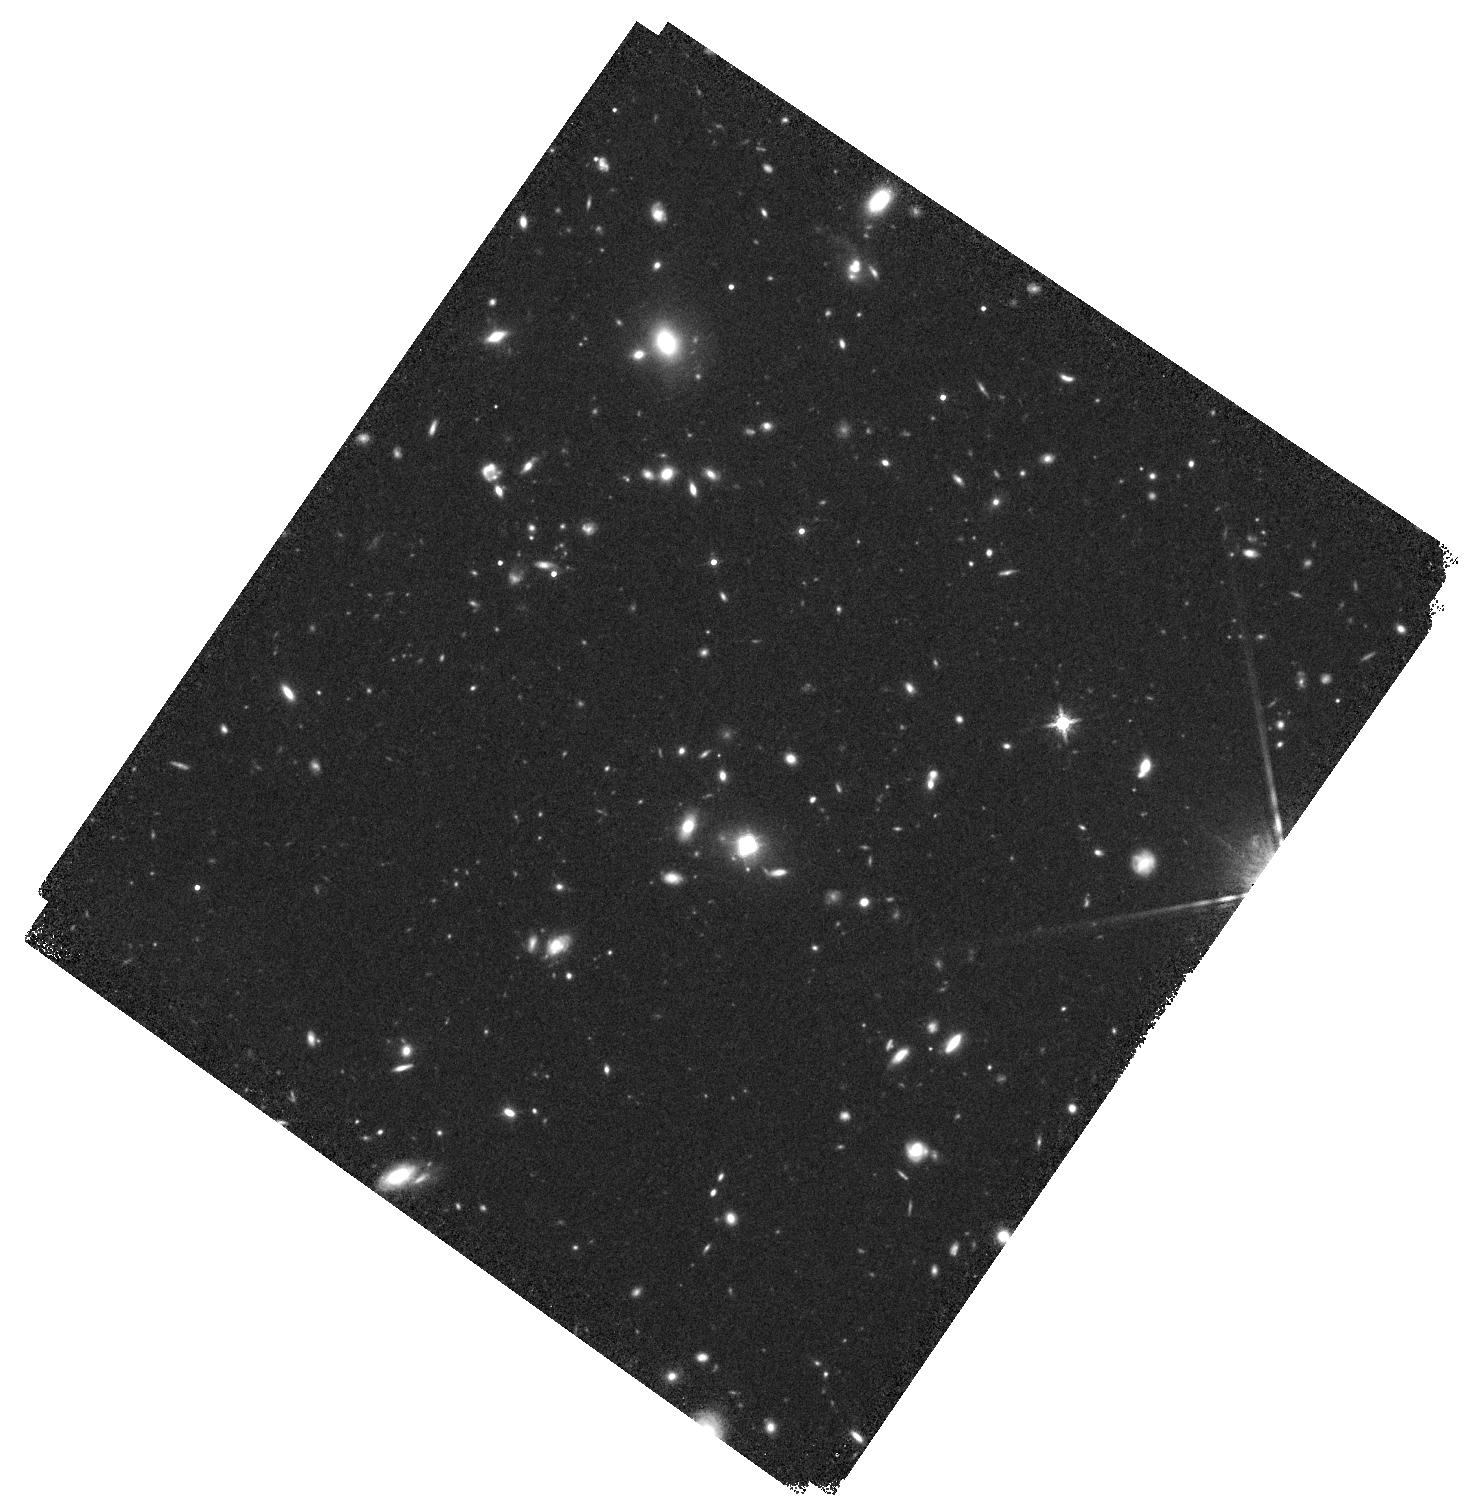
Target: WG0214-2105. Instrument: WFC3/IR. Filter: F160W. Exposure: 37 min. Observation ID: hst_15652_z3_wfc3_ir_f160w_idxoz3

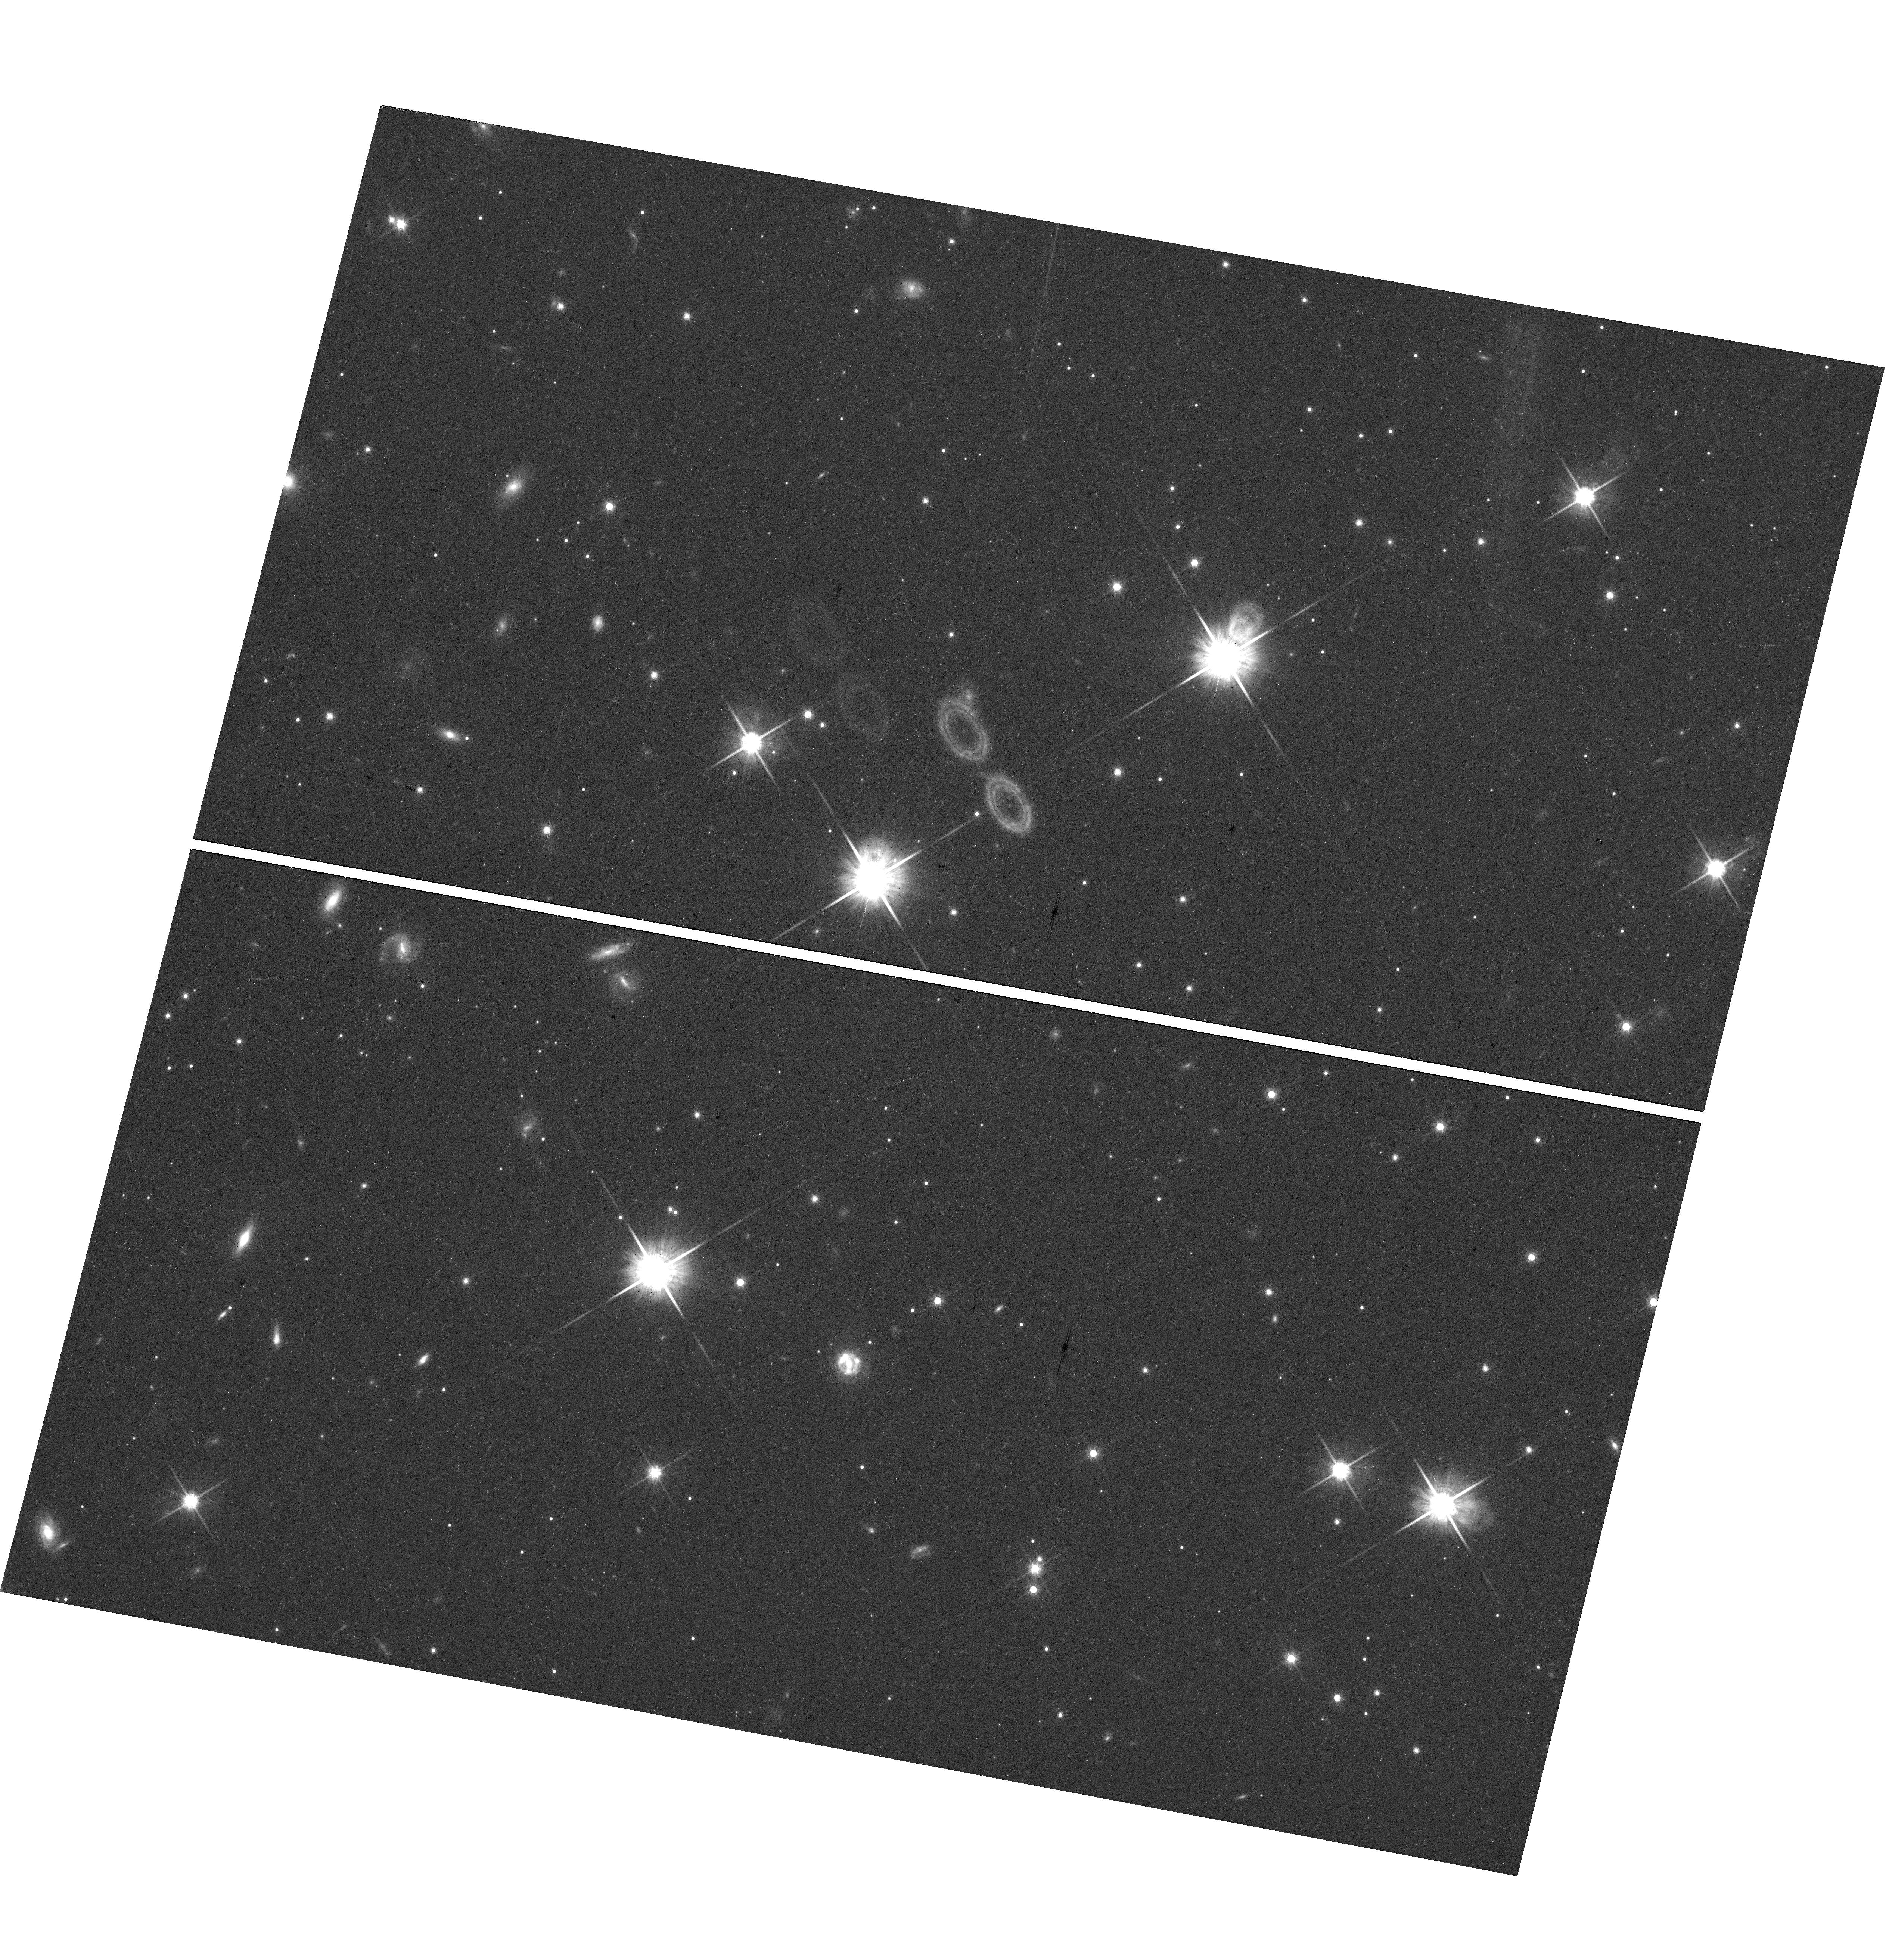
Target: J1131-4419. Instrument: WFC3/UVIS. Filter: F814W. Exposure: 24 min. Observation ID: hst_15652_10_wfc3_uvis_f814w_idxo10

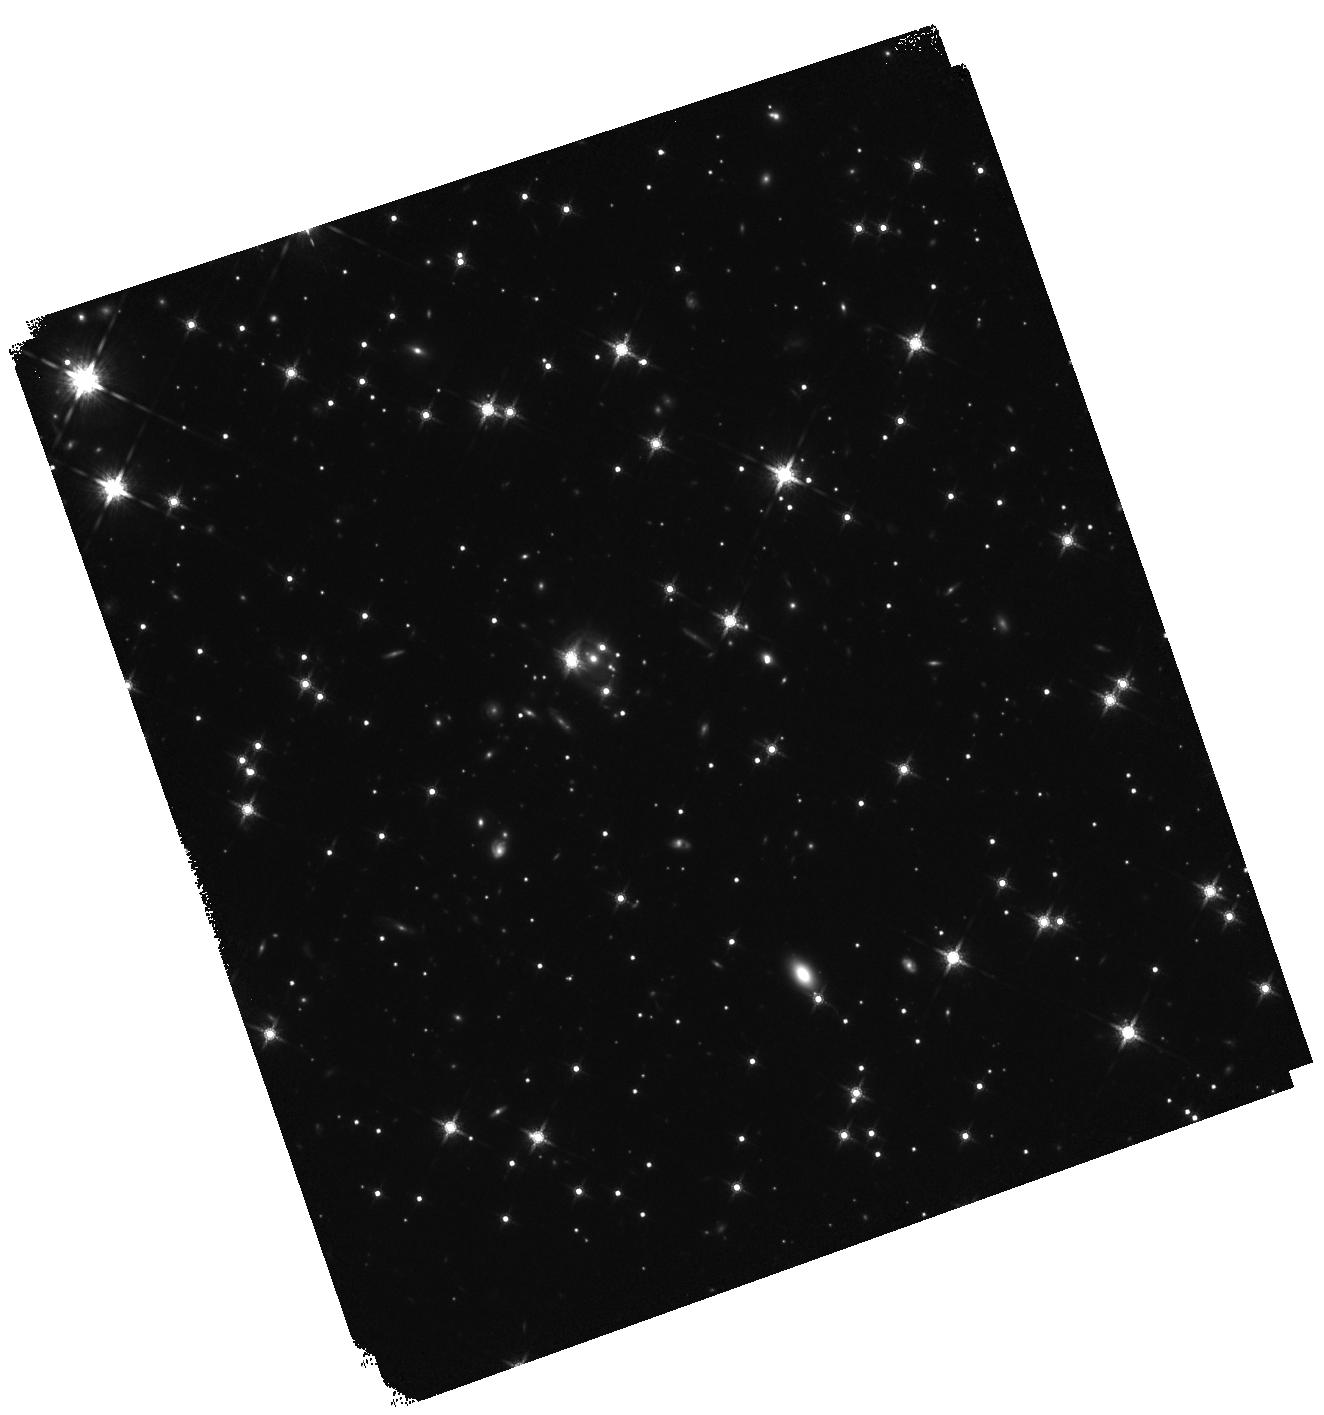
Target: J0818-2613. Instrument: WFC3/IR. Filter: F160W. Exposure: 37 min. Observation ID: hst_15652_14_wfc3_ir_f160w_idxo14

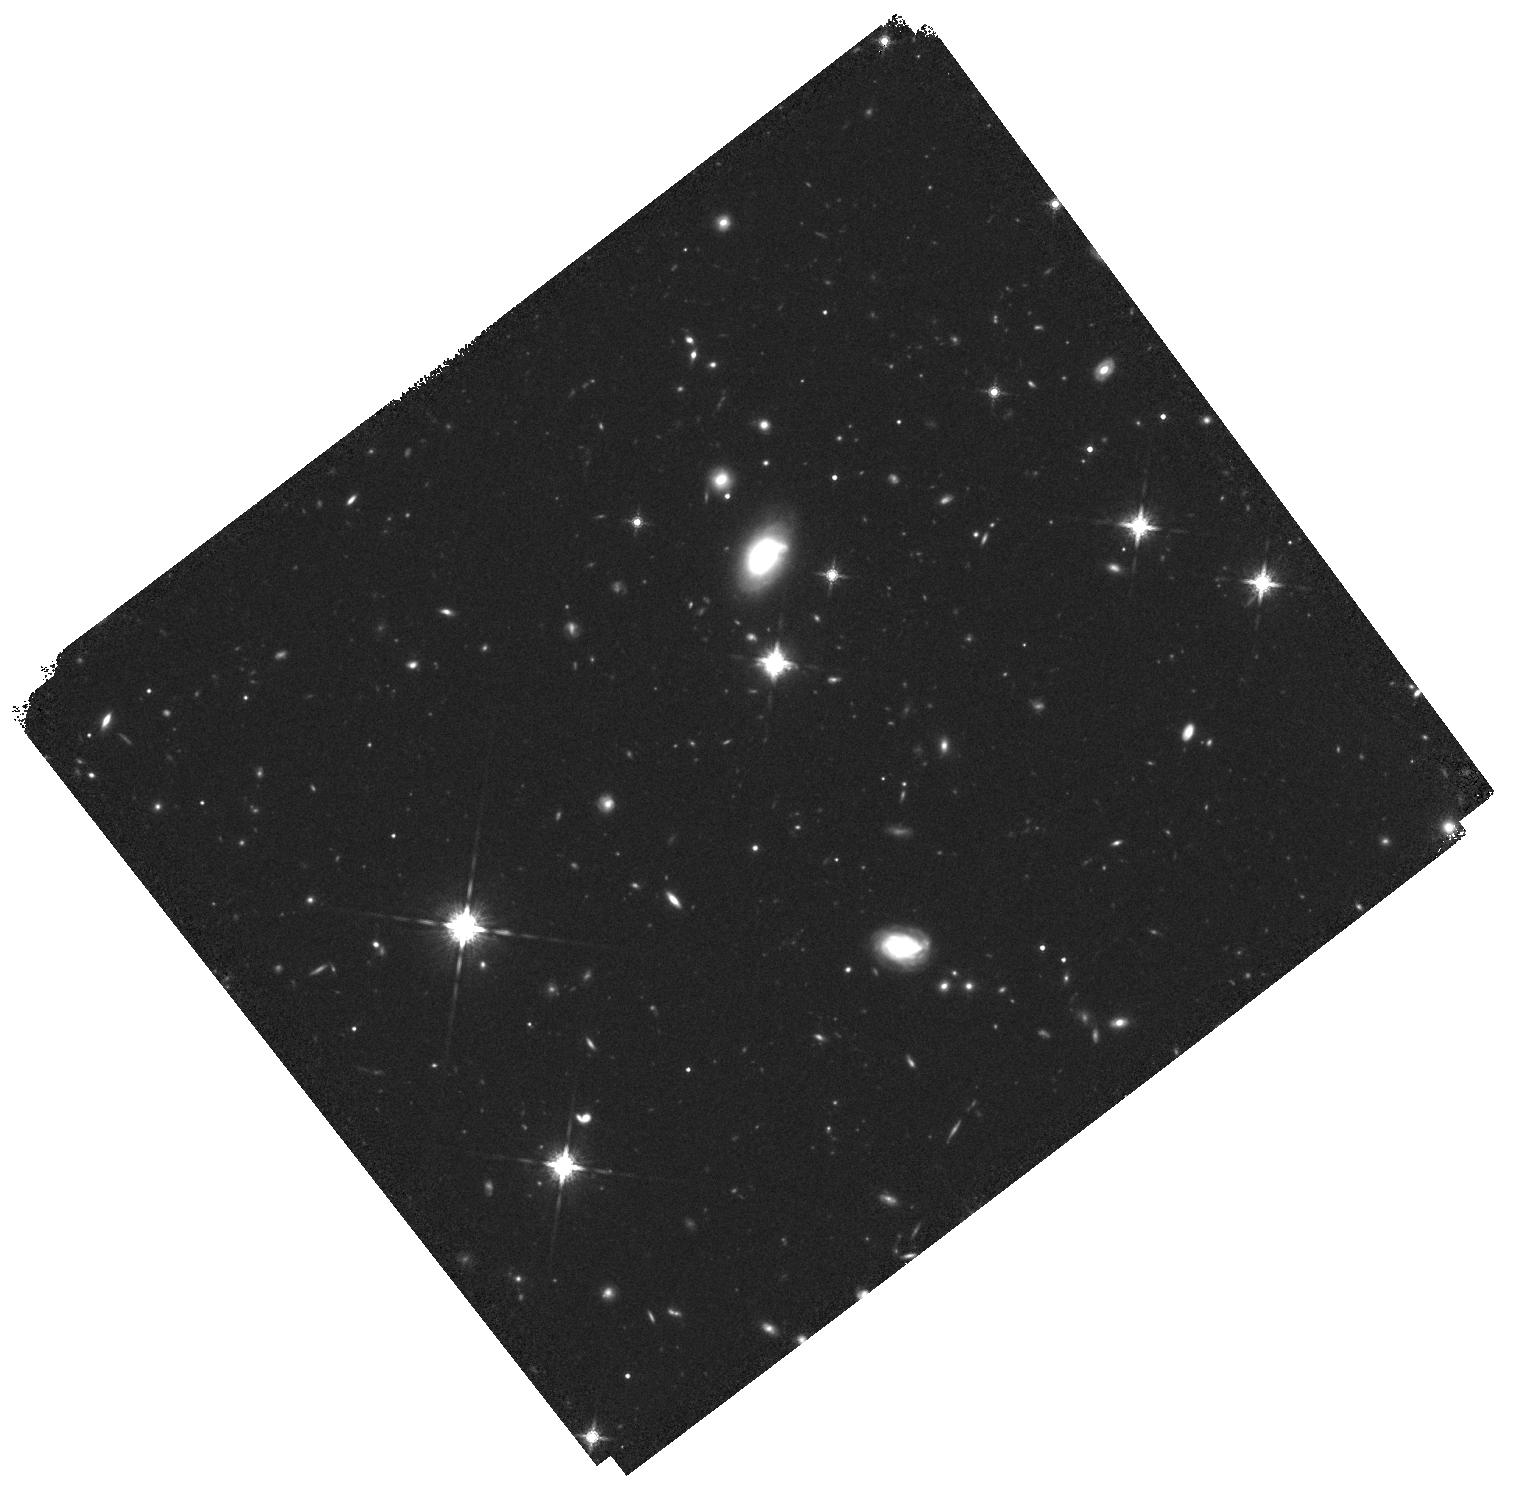
Target: F0530-3730. Instrument: WFC3/IR. Filter: F160W. Exposure: 37 min. Observation ID: hst_15652_07_wfc3_ir_f160w_idxo07

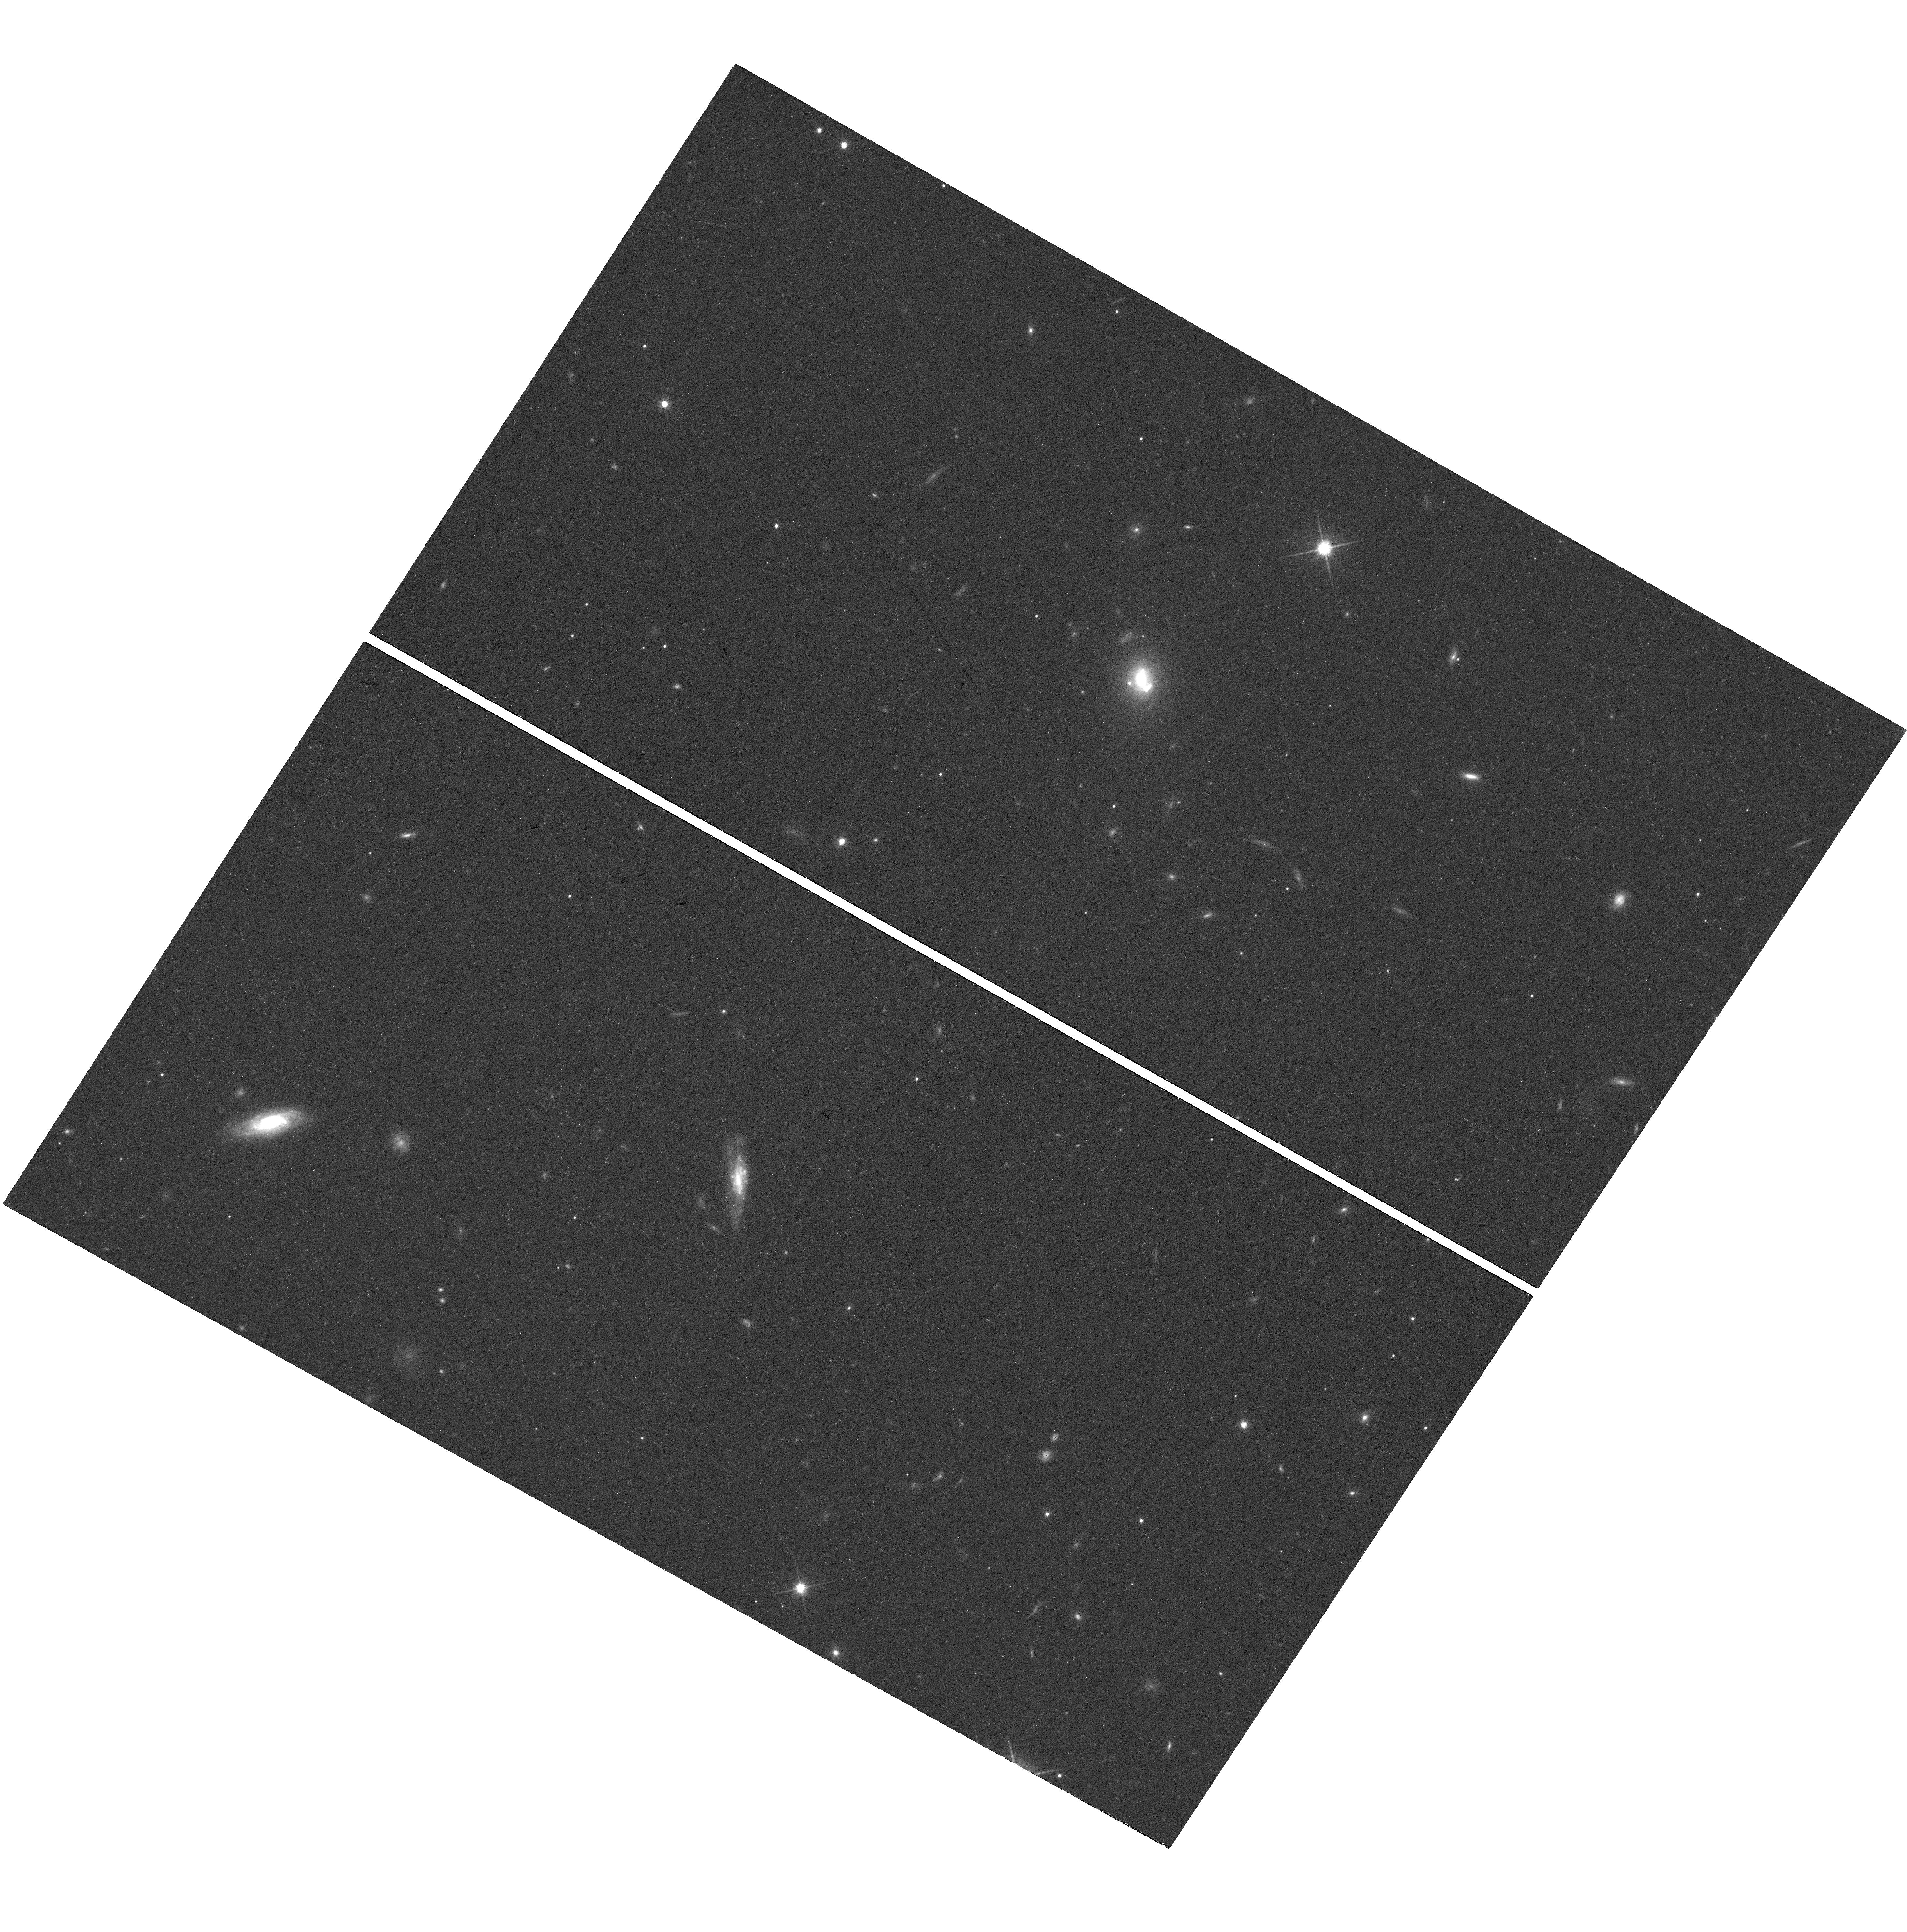
Target: WG2100-4452. Instrument: WFC3/UVIS. Filter: F814W. Exposure: 24 min. Observation ID: hst_15652_17_wfc3_uvis_f814w_idxo17

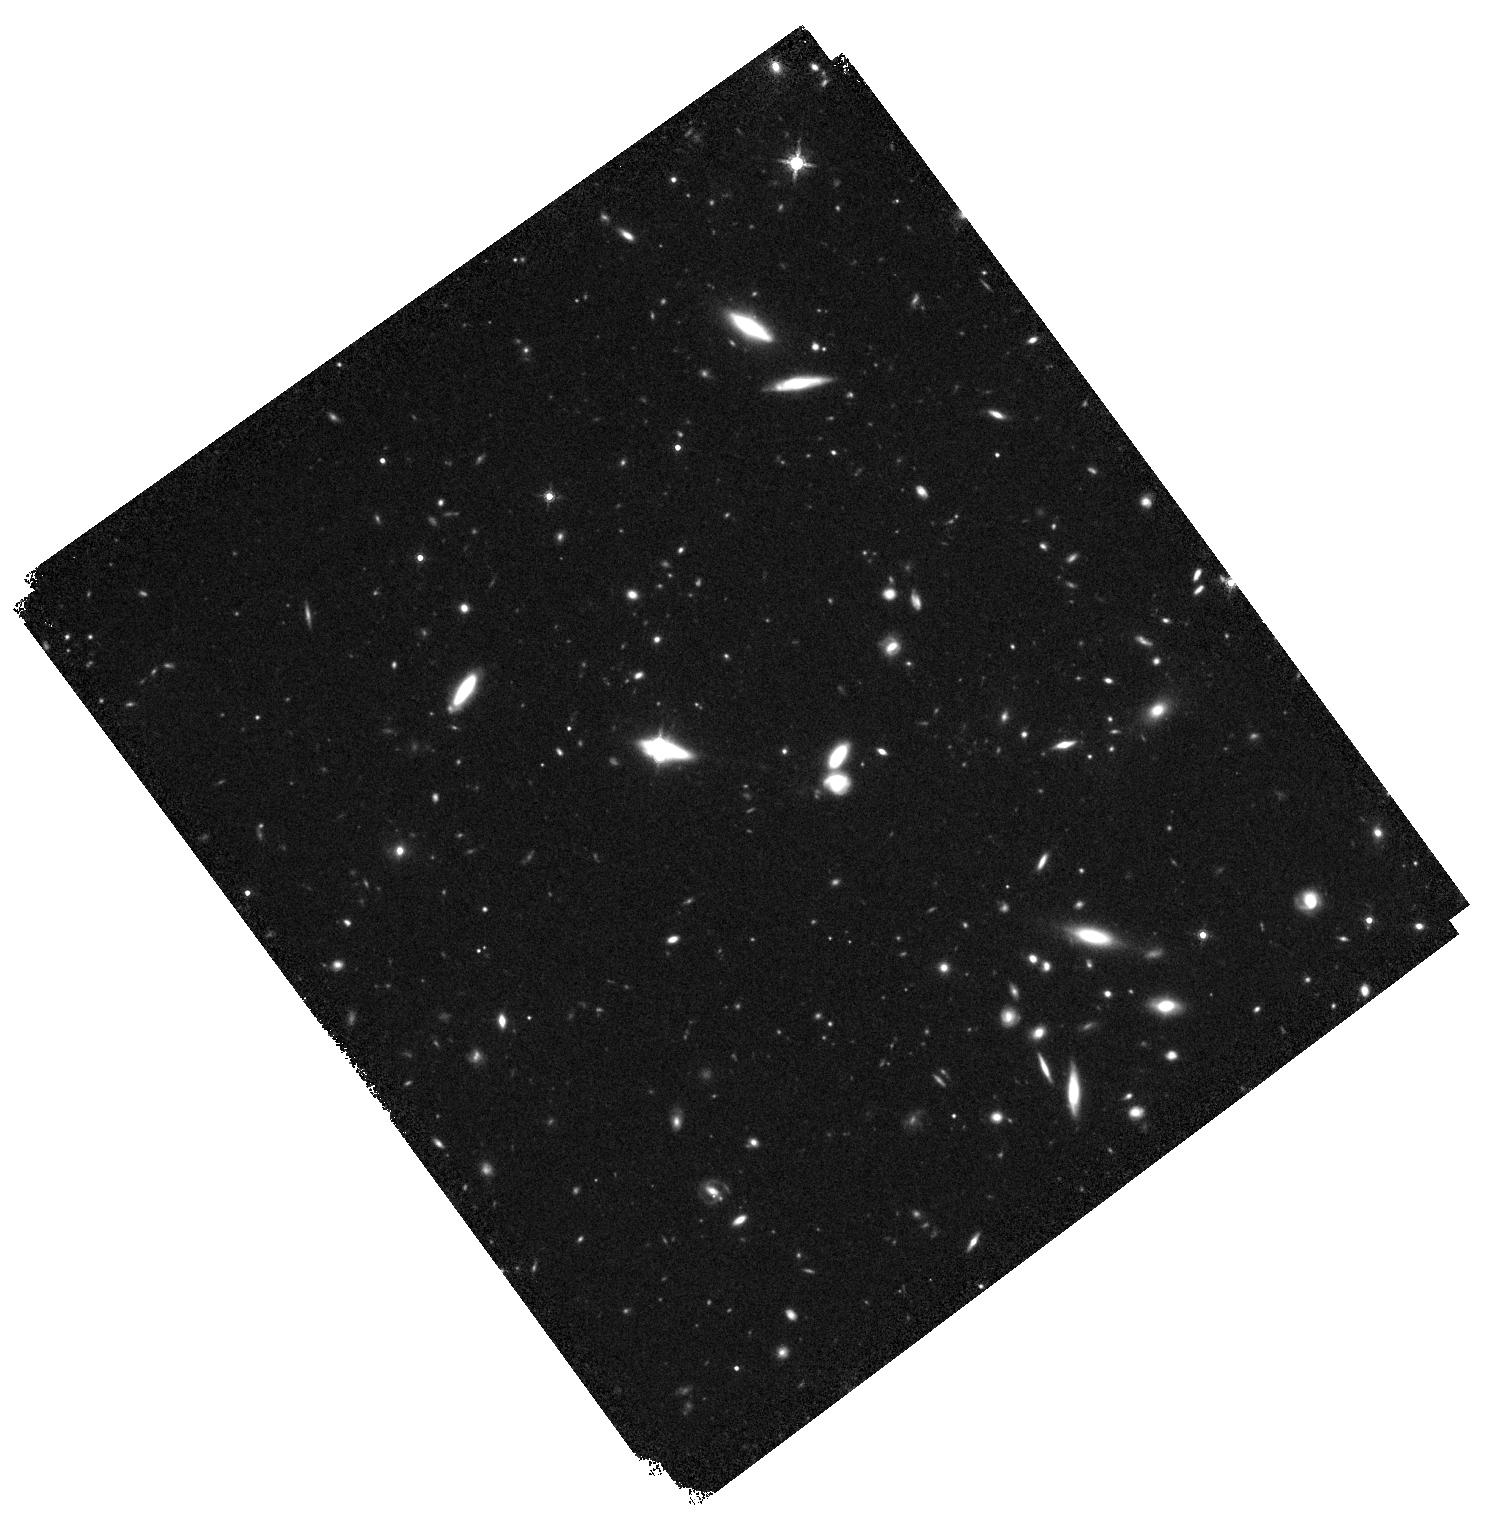
Target: PSJ0030-1525. Instrument: WFC3/IR. Filter: F160W. Exposure: 37 min. Observation ID: hst_15652_01_wfc3_ir_f160w_idxo01

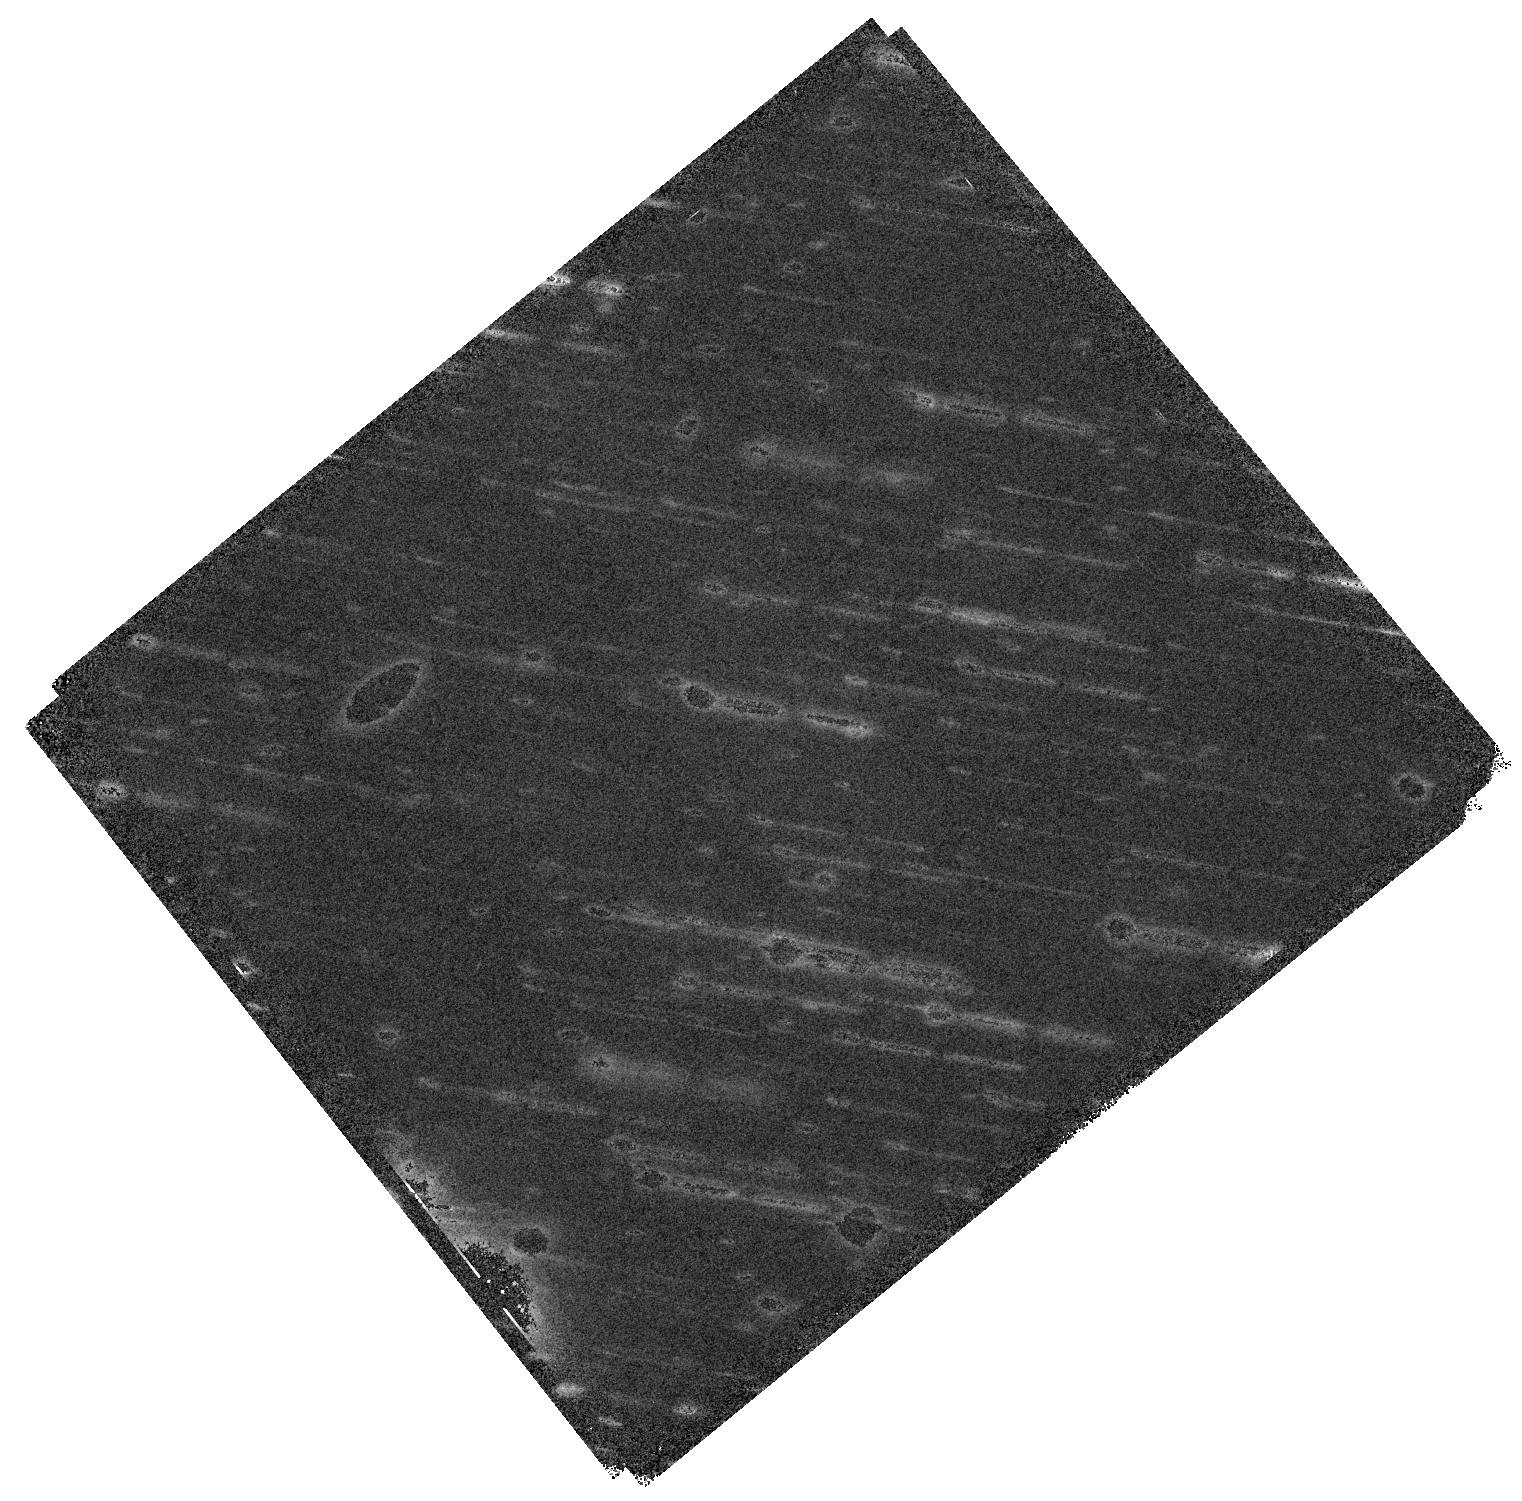
Target: J0053-2012. Instrument: WFC3/IR. Filter: F160W. Exposure: 37 min. Observation ID: hst_15652_02_wfc3_ir_f160w_idxo02

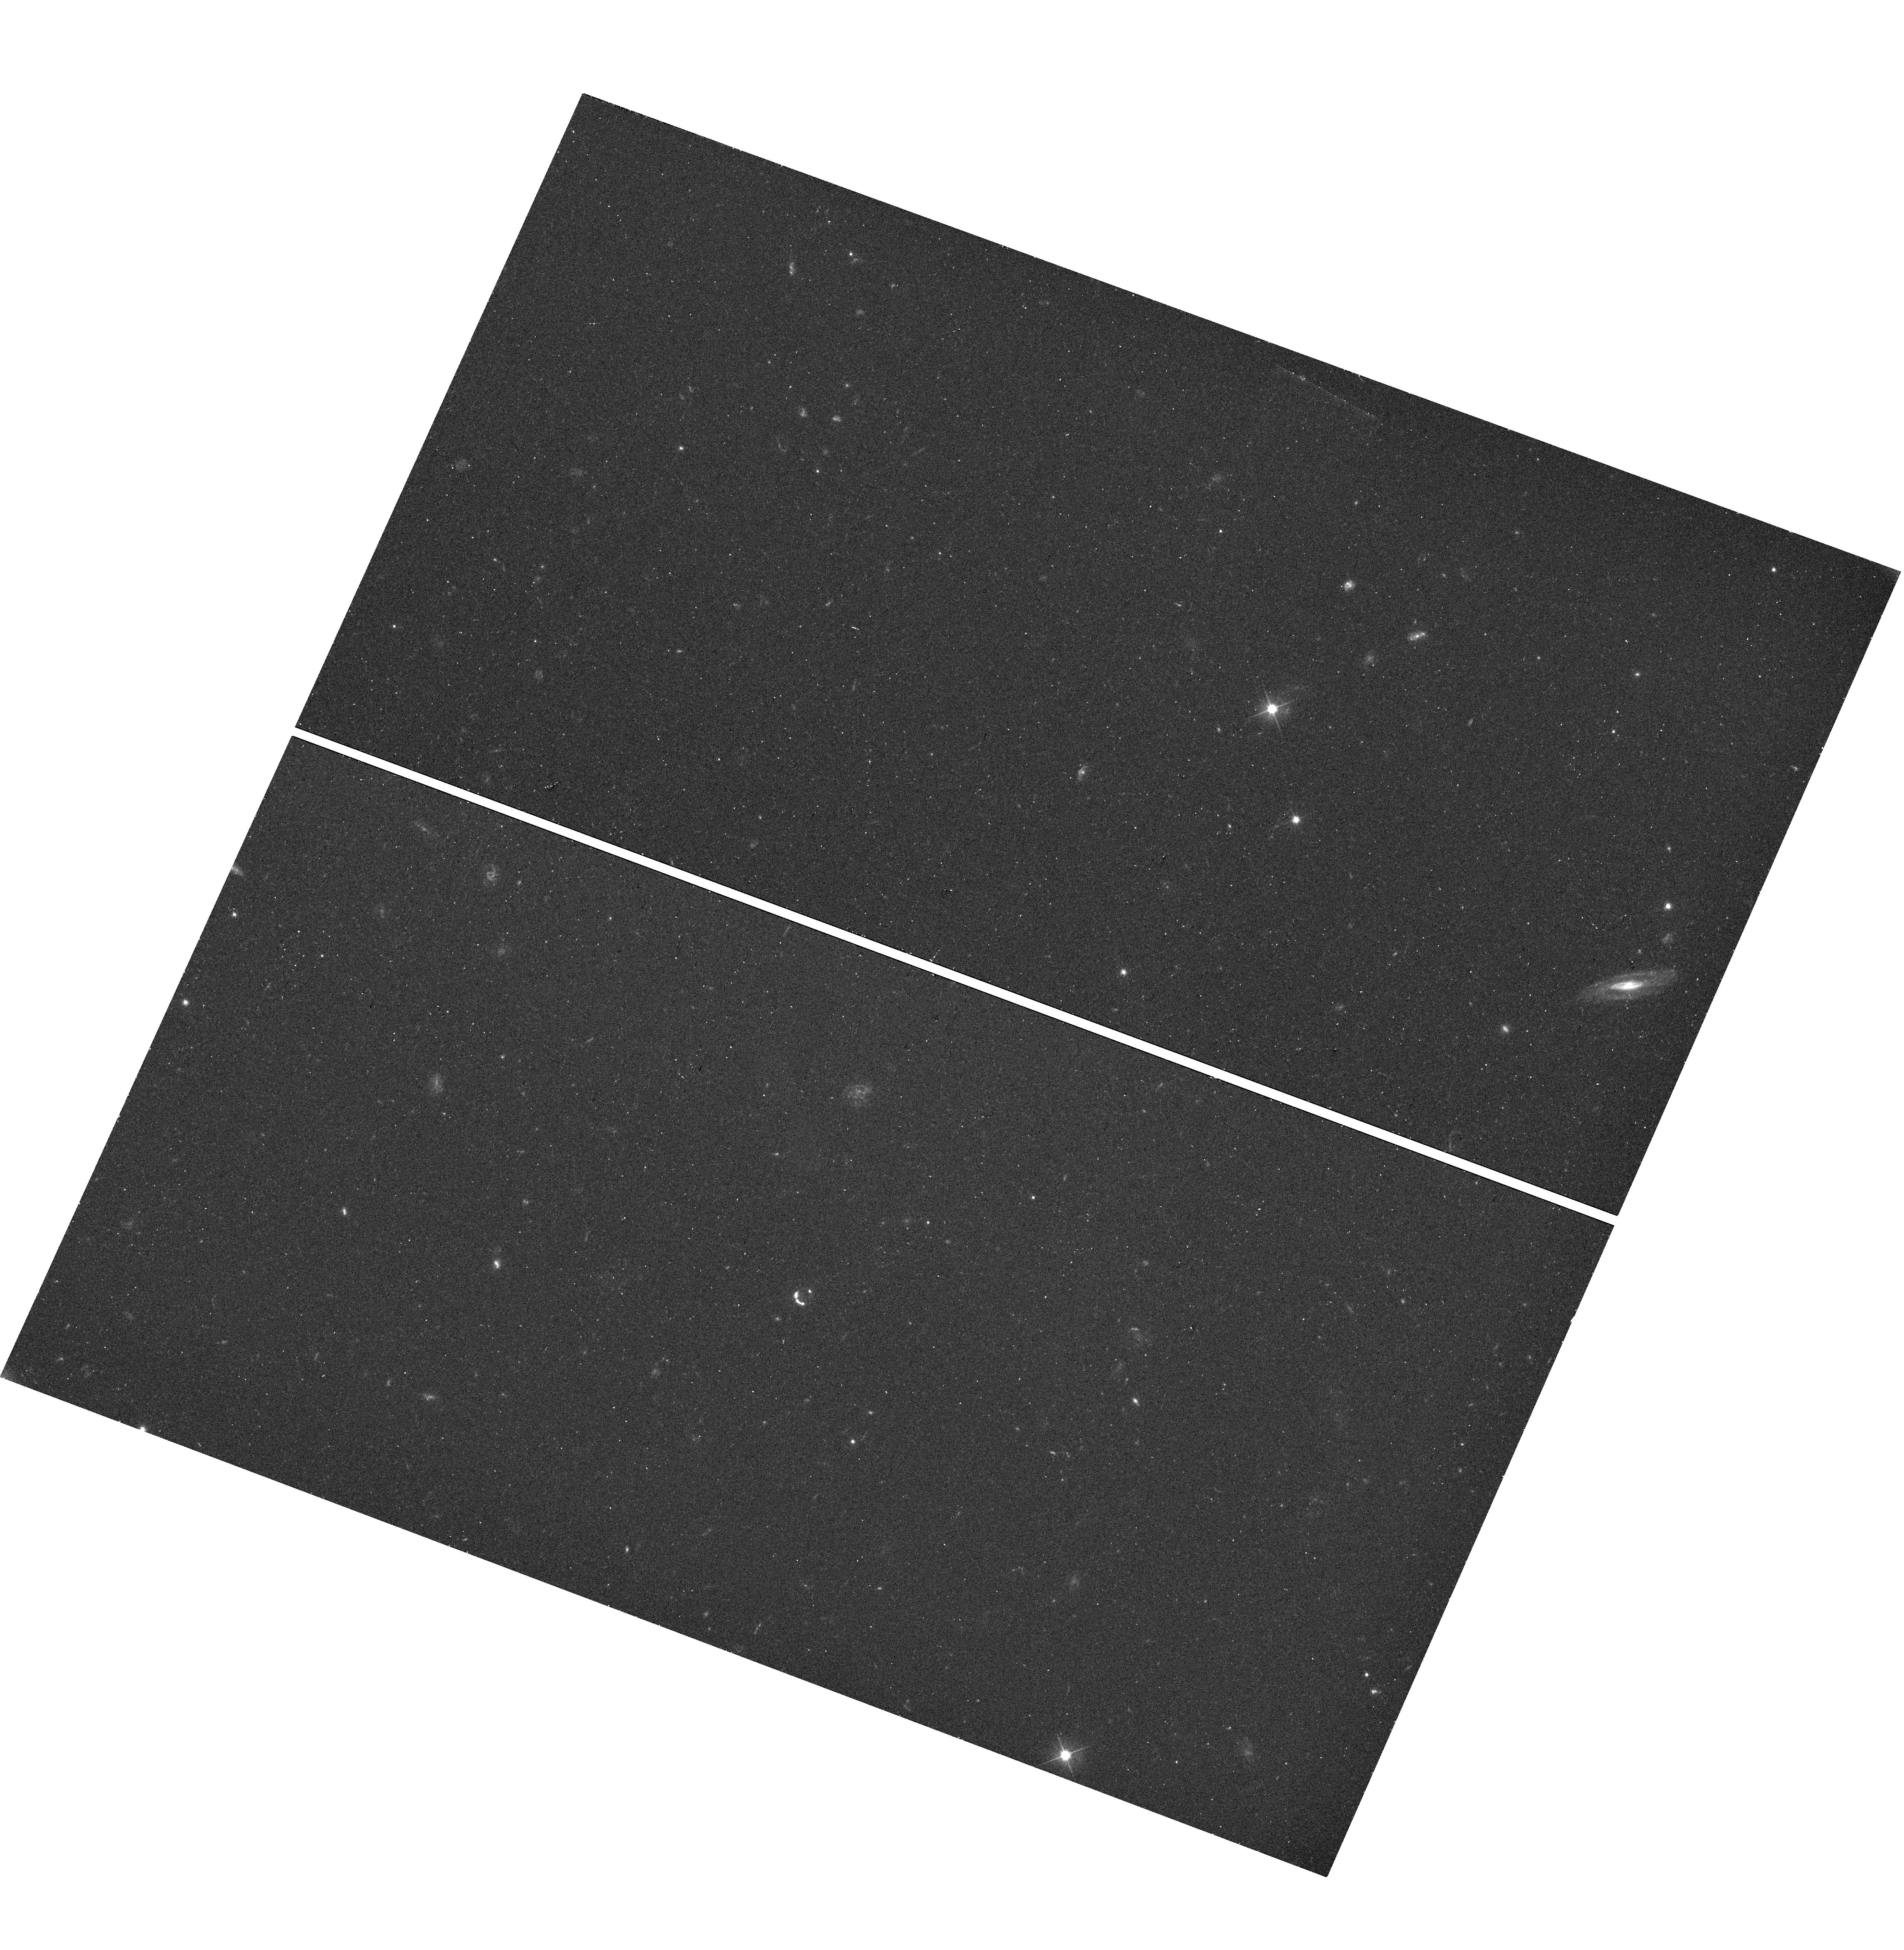
Target: W2MJ1042+1641. Instrument: WFC3/UVIS. Filter: F475X. Exposure: 18 min. Observation ID: hst_15652_09_wfc3_uvis_f475x_idxo09

H0, the stellar initial mass function, and other dark matters from a large sample of quadruply imaged quasars (PI: Treu, Tommaso L.)

We propose to collect a large enough sample of lensed quasars to provide definitive answers to two fundamental questions in astrophysics: 1) What's the Hubble Constant (H0) and is the tension between the local distance ladder measurement and that extrapolated from the CMB indicative of new physics beyond LCDM? 2) Is the stellar initial mass function universal or does it vary with galaxy properties? A sample of 40 quadruply imaged quasars is sufficient to measure H0 to 1% precision (thus settling the 8% difference between current measurements) and distinguish between a Chabrier and Salpeter IMF at the 99%CL. Thanks to a large collective effort to discover these extremely rare systems, we now know enough systems to reach this goal for the first time, by combining this proposal with previous efforts already in the HST archive. In addition to the two key science drivers, uniform multicolor HST imaging of this large sample of quads will enable a wealth of investigations covering topics ranging from the size of accretion disks, to the relationship between quasars and their host galaxies, to the properties of dark matter halos in massive elliptical galaxies.